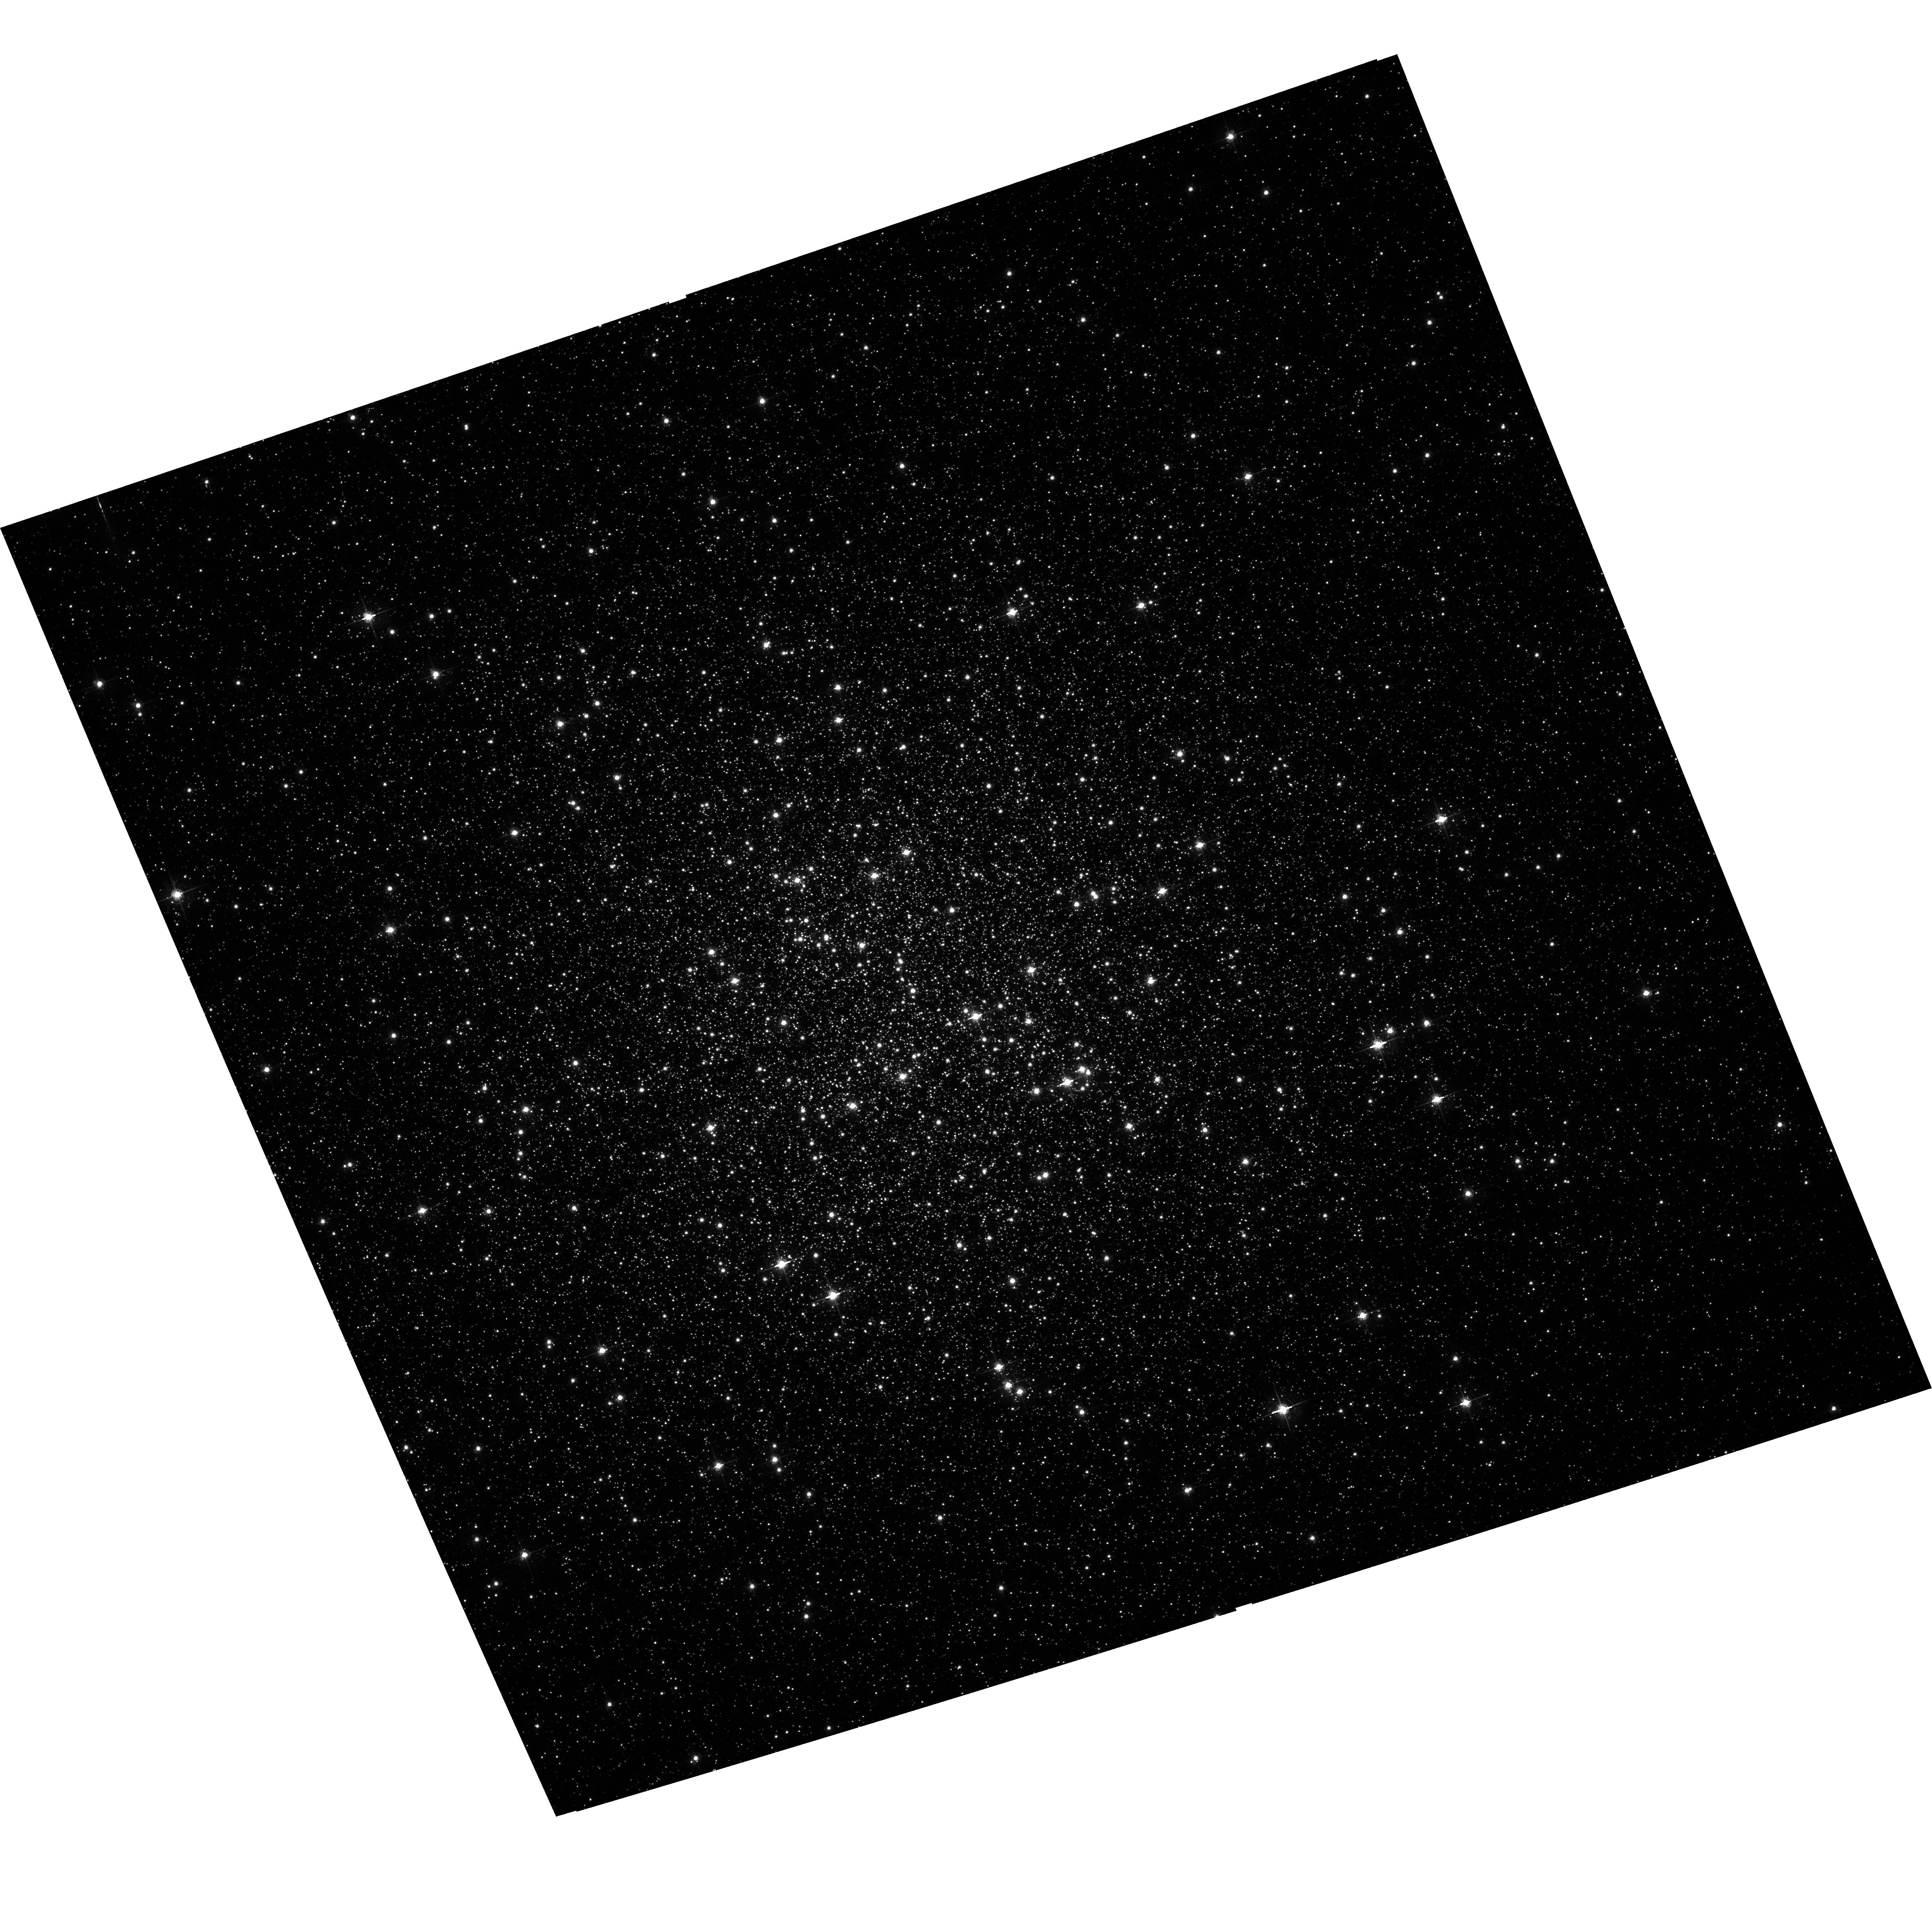
Target: NGC-6205. Instrument: ACS/WFC. Filter: F658N. Exposure: 27 min. Observation ID: hst_10349_30_acs_wfc_f658n_j95430

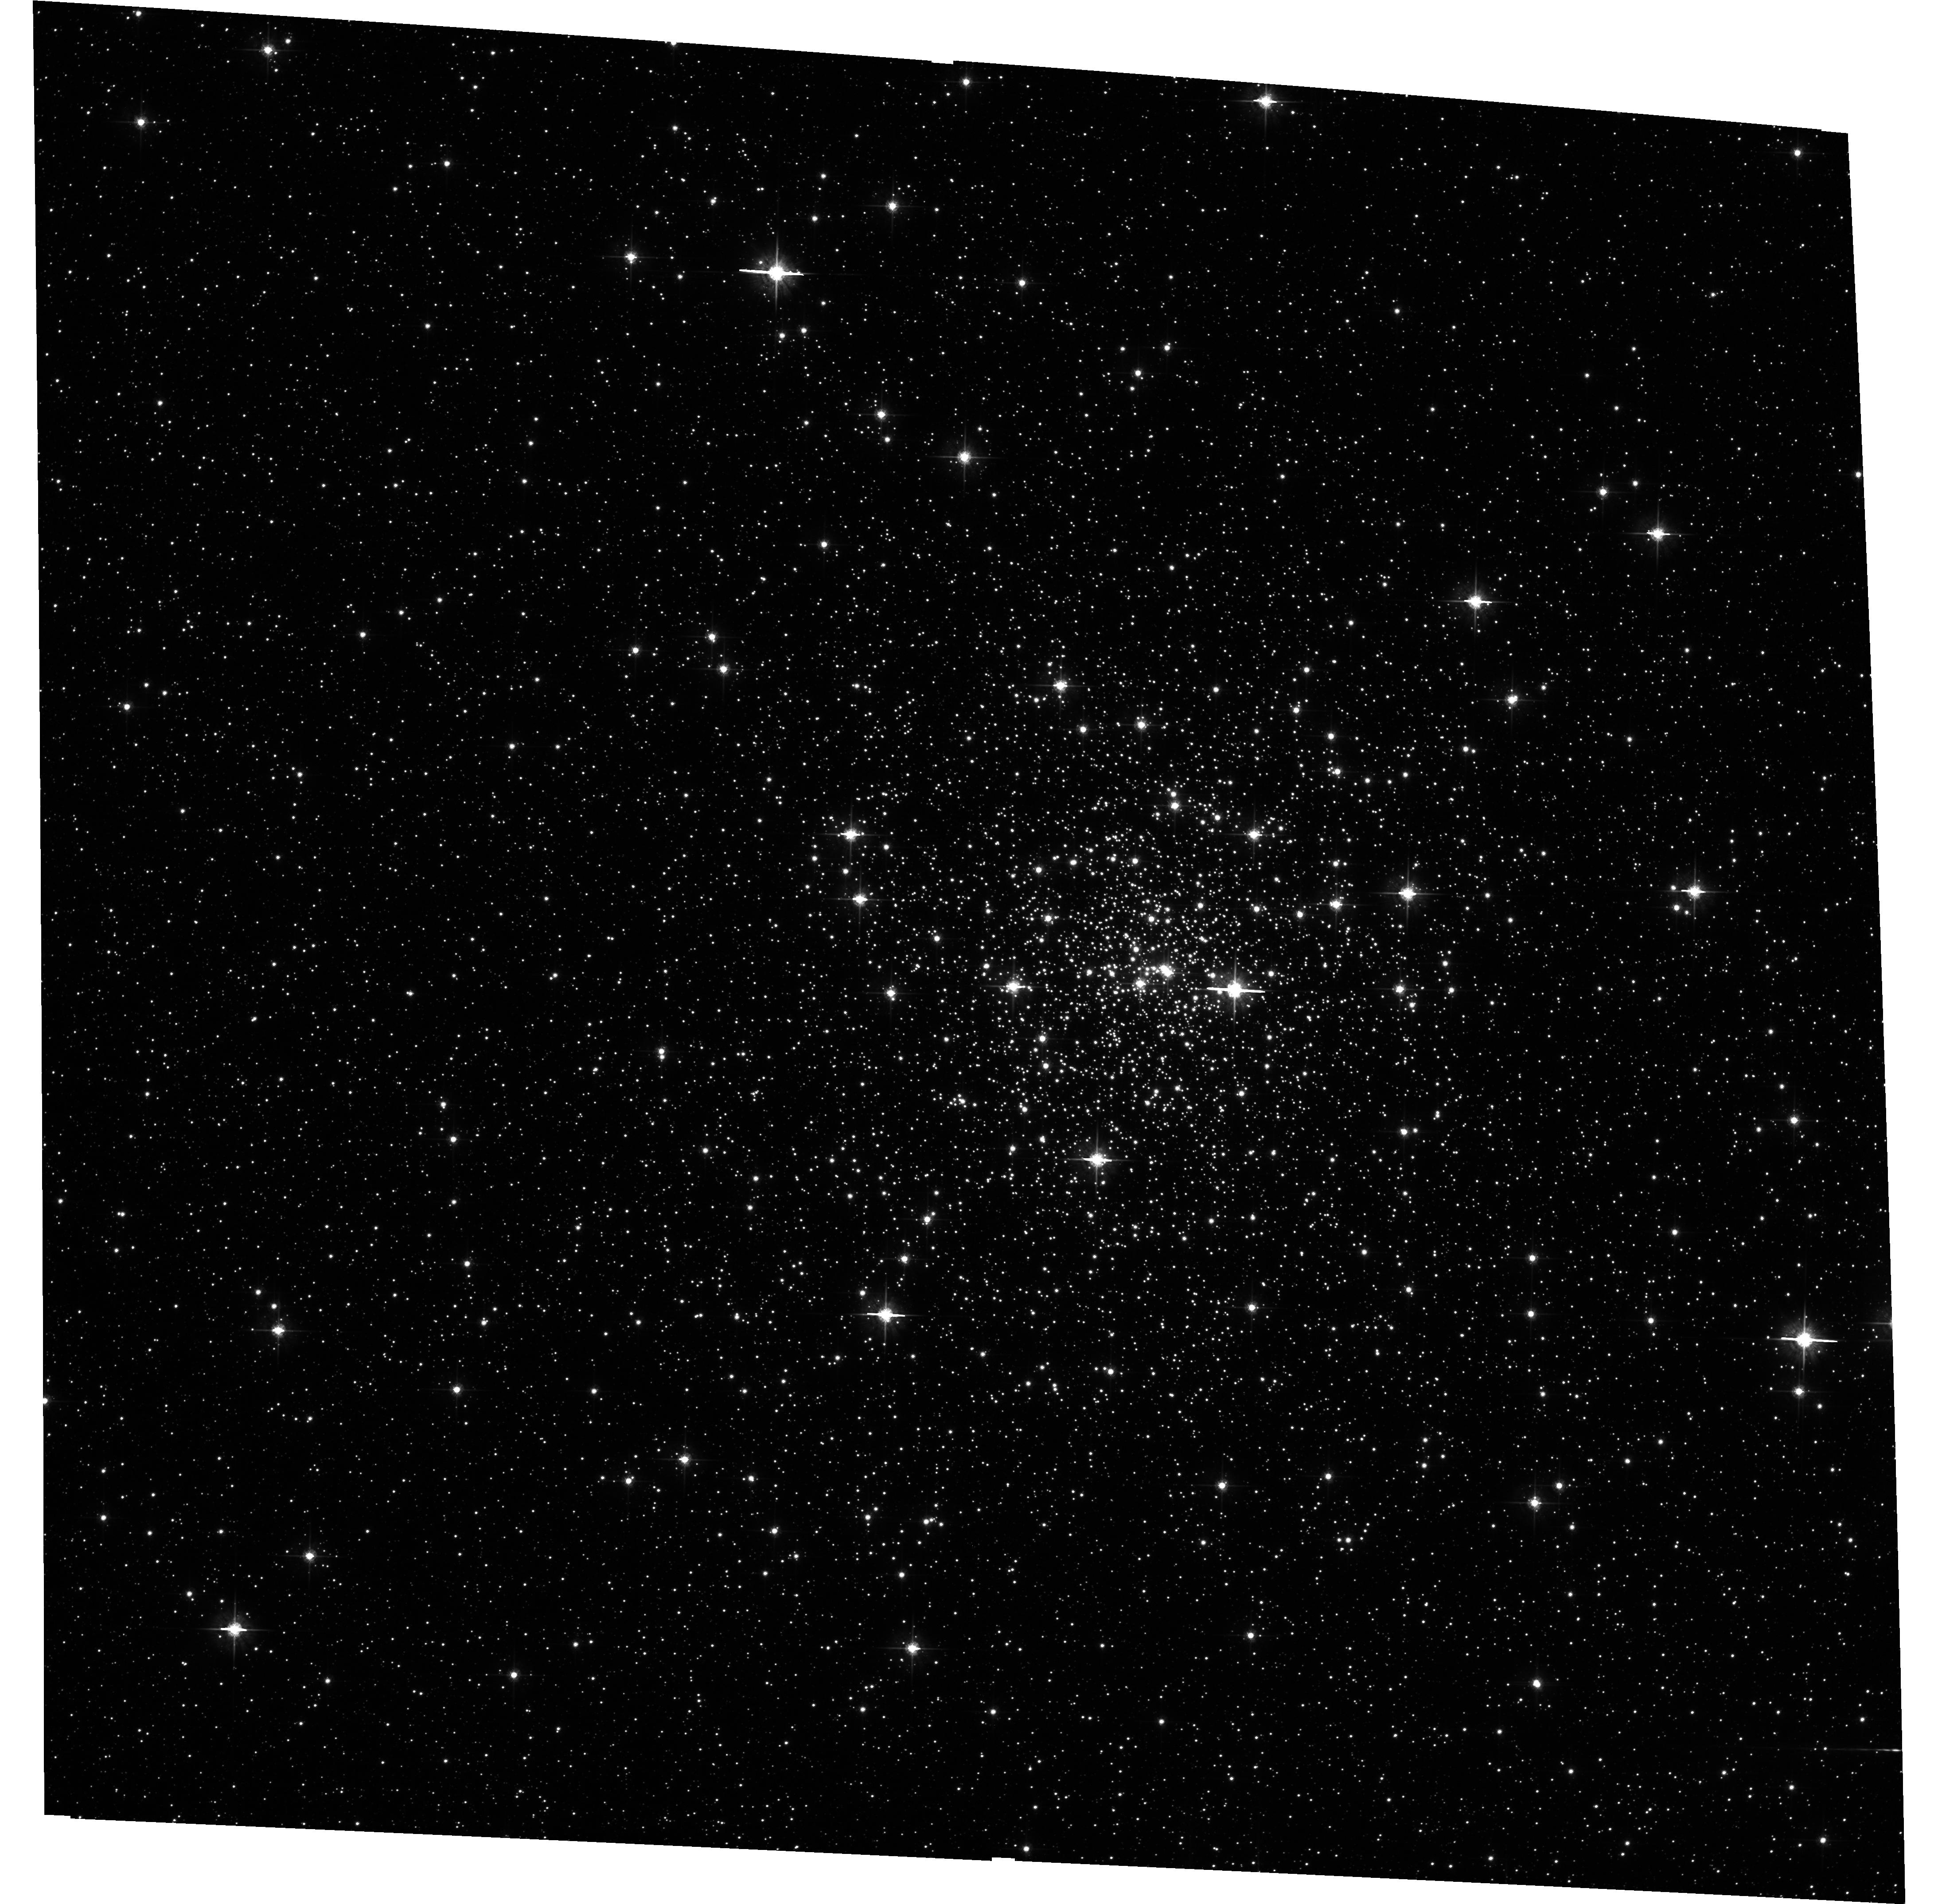
Target: NGC-6544. Instrument: ACS/WFC. Filter: F625W. Exposure: 4 min. Observation ID: hst_10349_20_acs_wfc_f625w_j95420

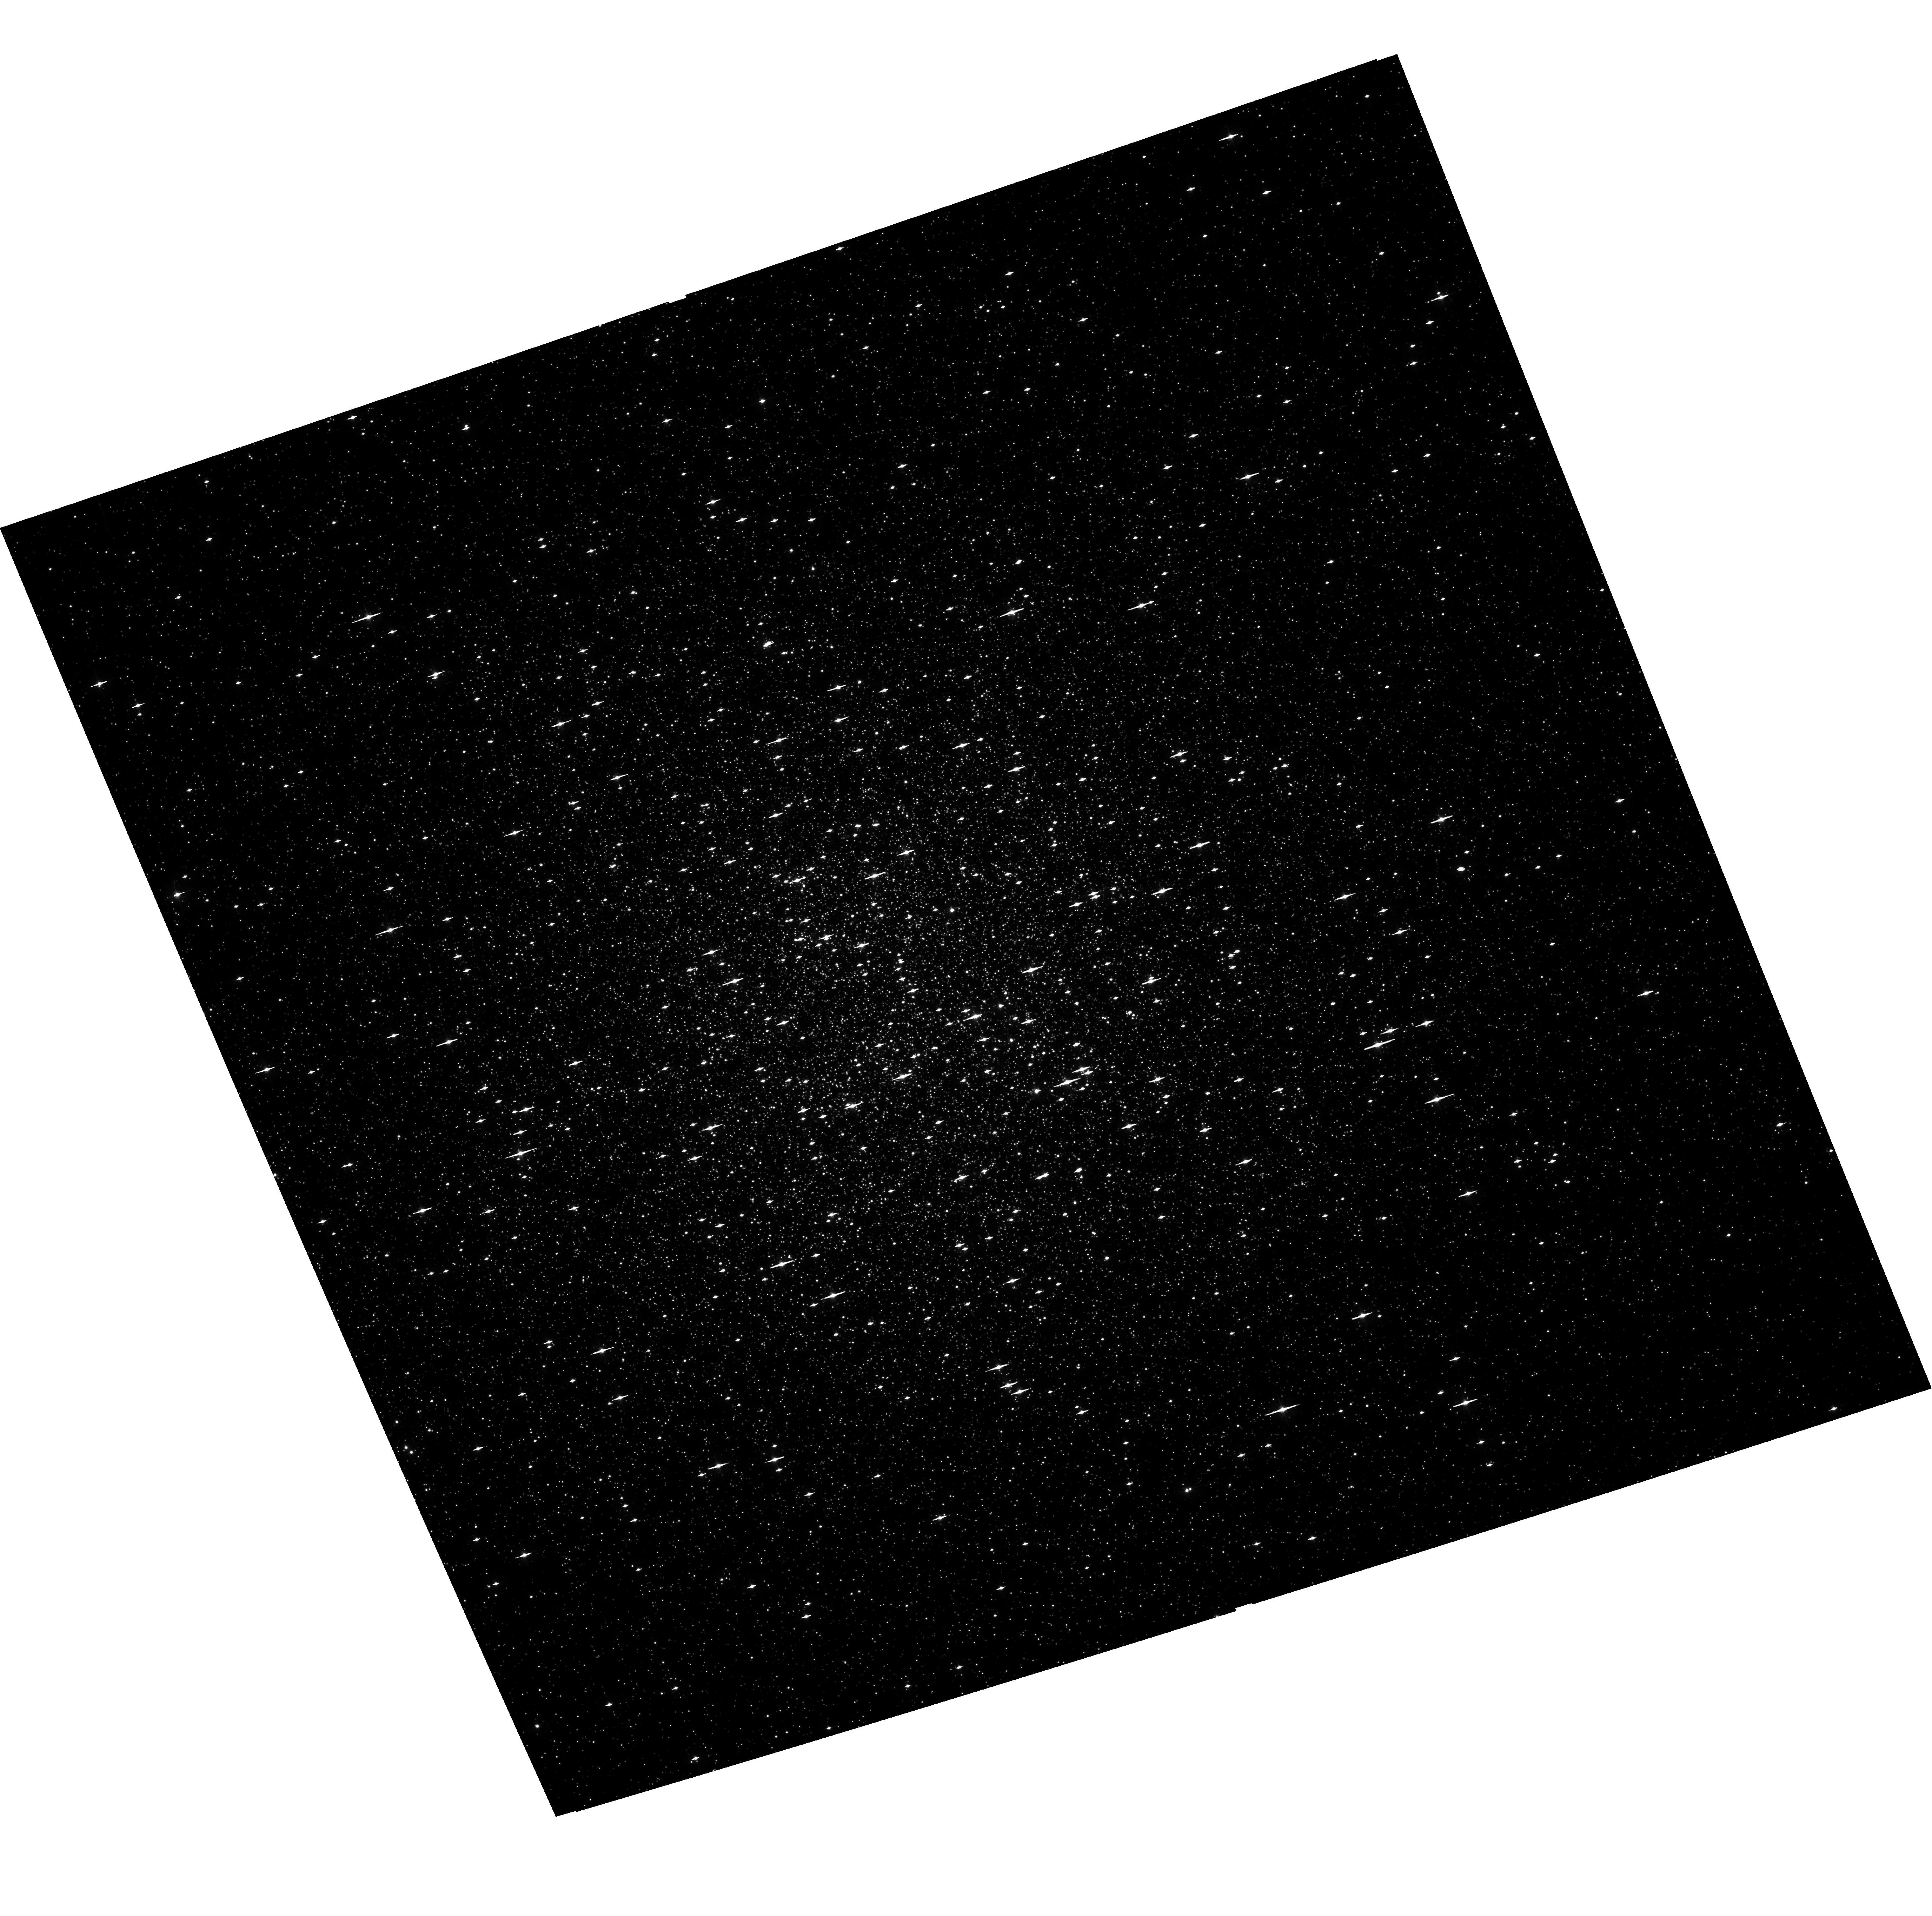
Target: NGC-6205. Instrument: ACS/WFC. Filter: F435W. Exposure: 25 min. Observation ID: hst_10349_30_acs_wfc_f435w_j95430

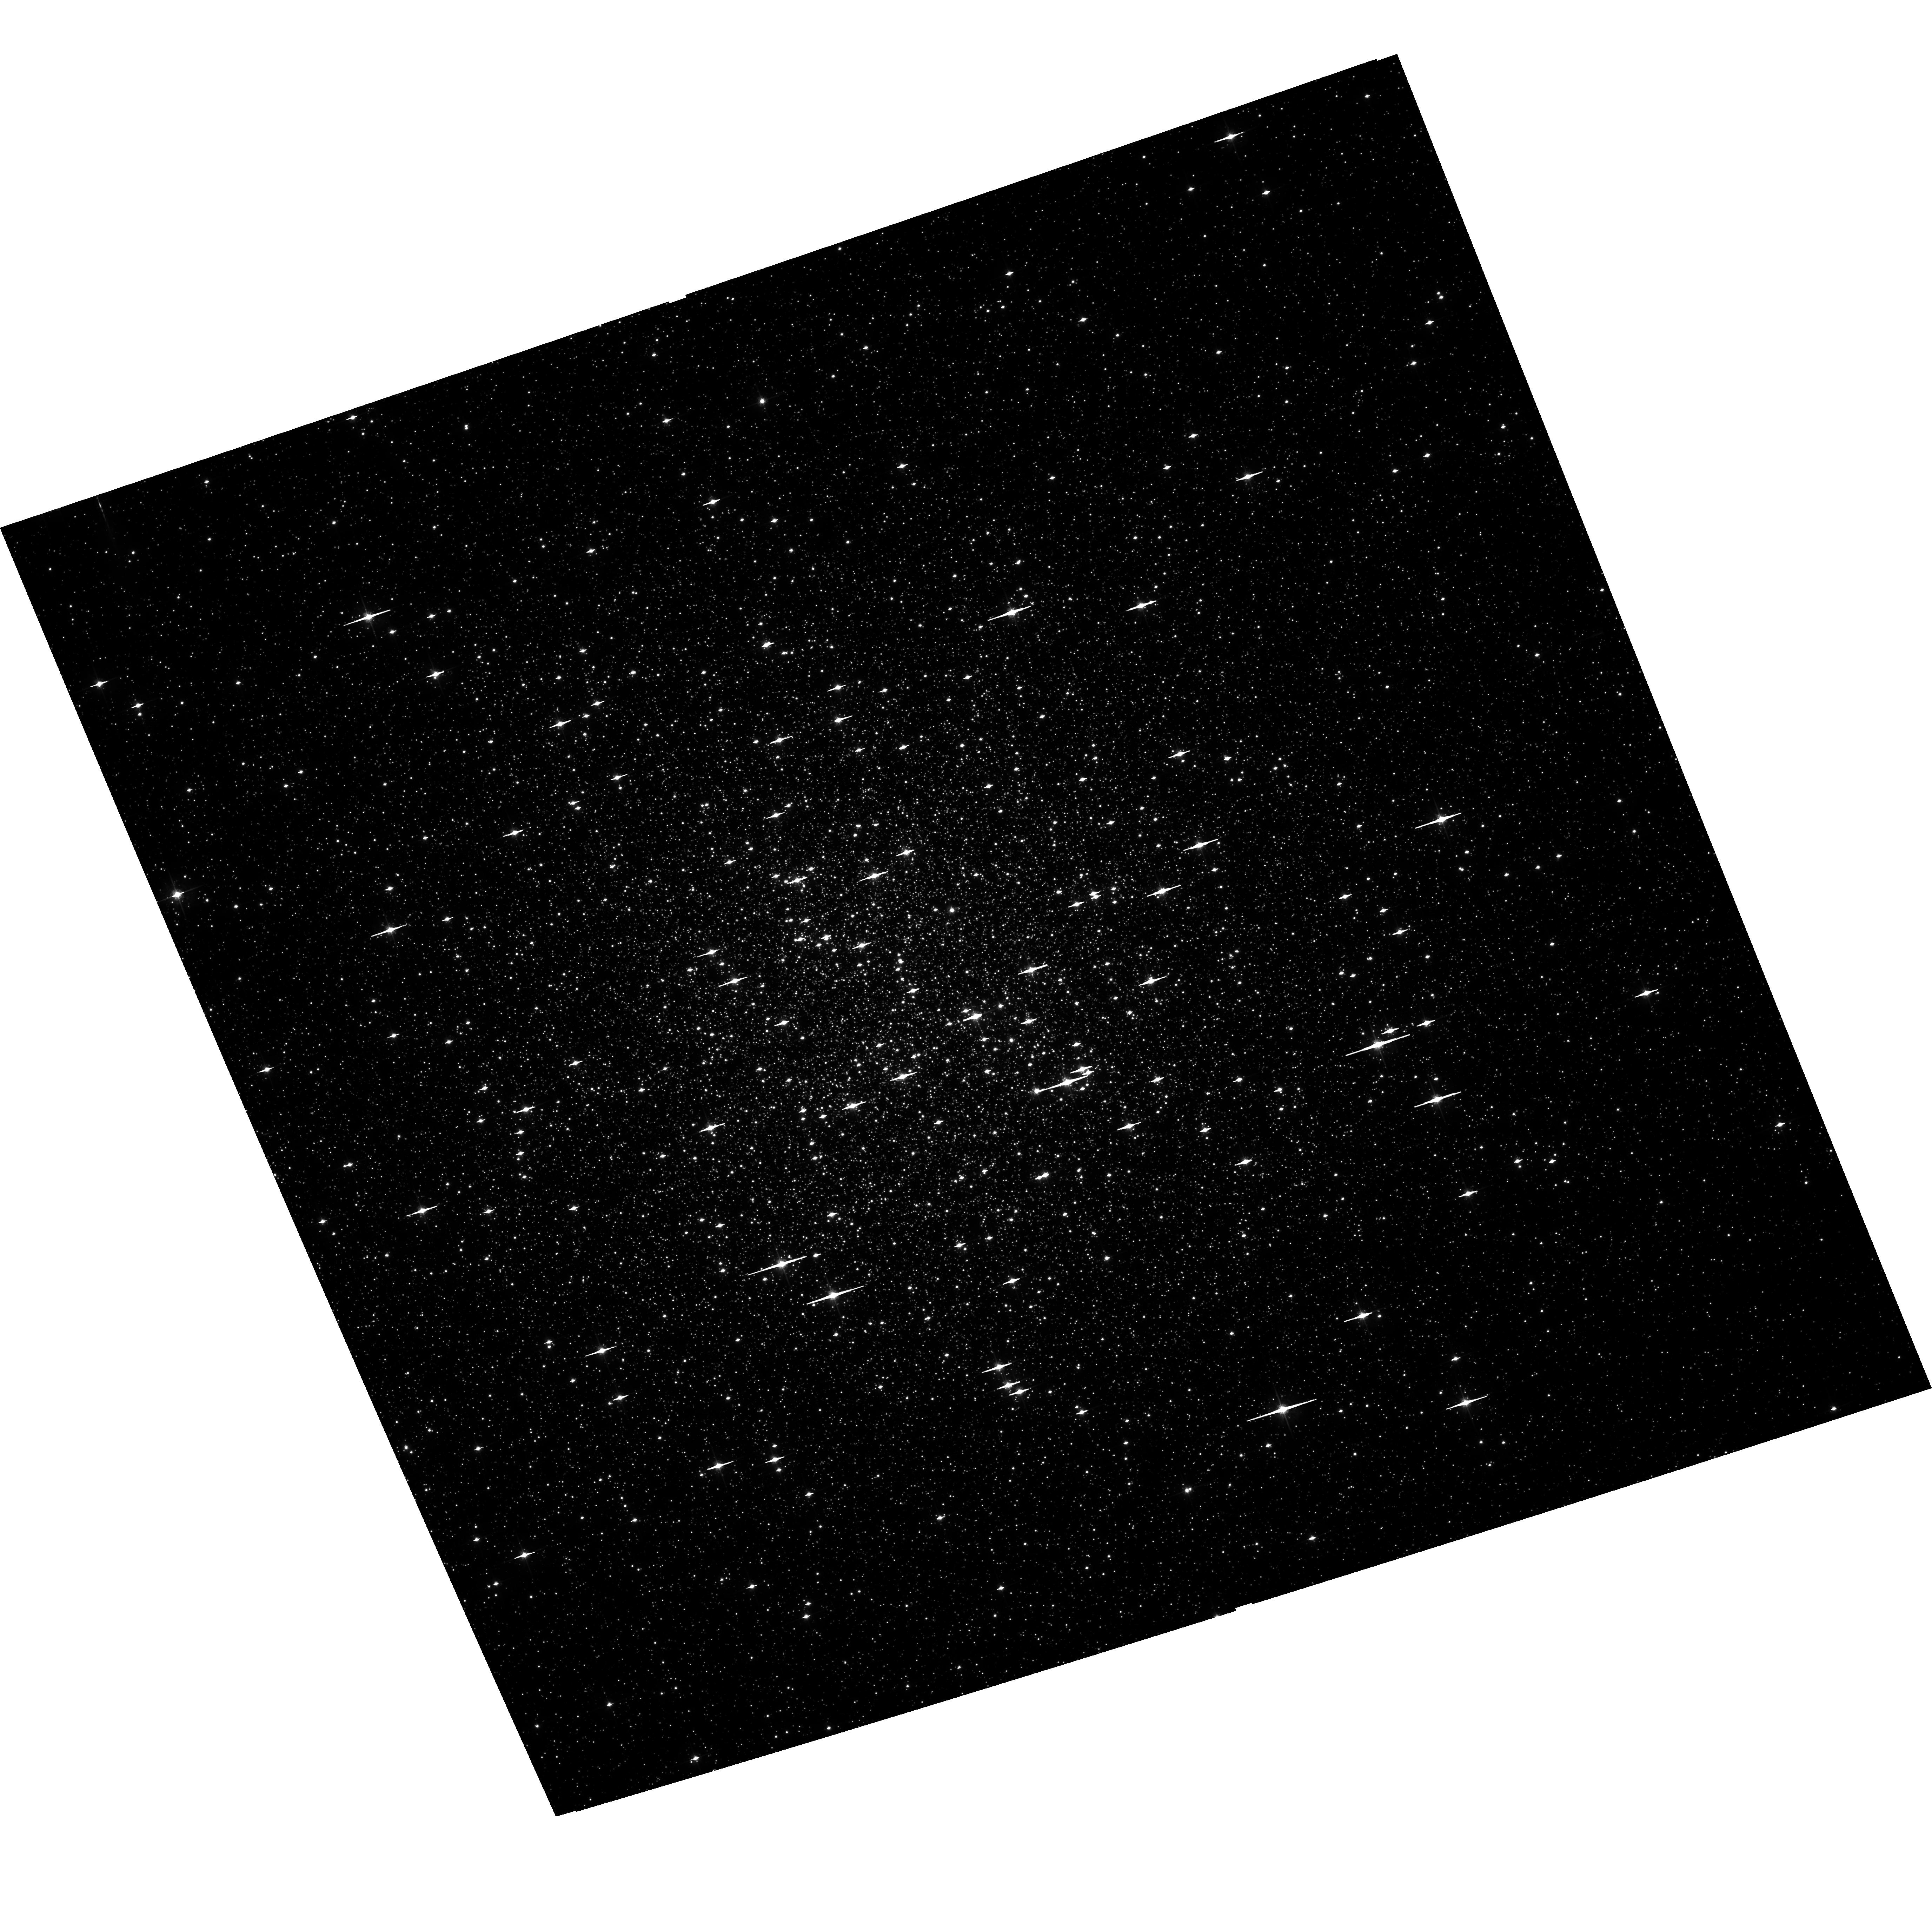
Target: NGC-6205. Instrument: ACS/WFC. Filter: F625W. Exposure: 6 min. Observation ID: hst_10349_30_acs_wfc_f625w_j95430

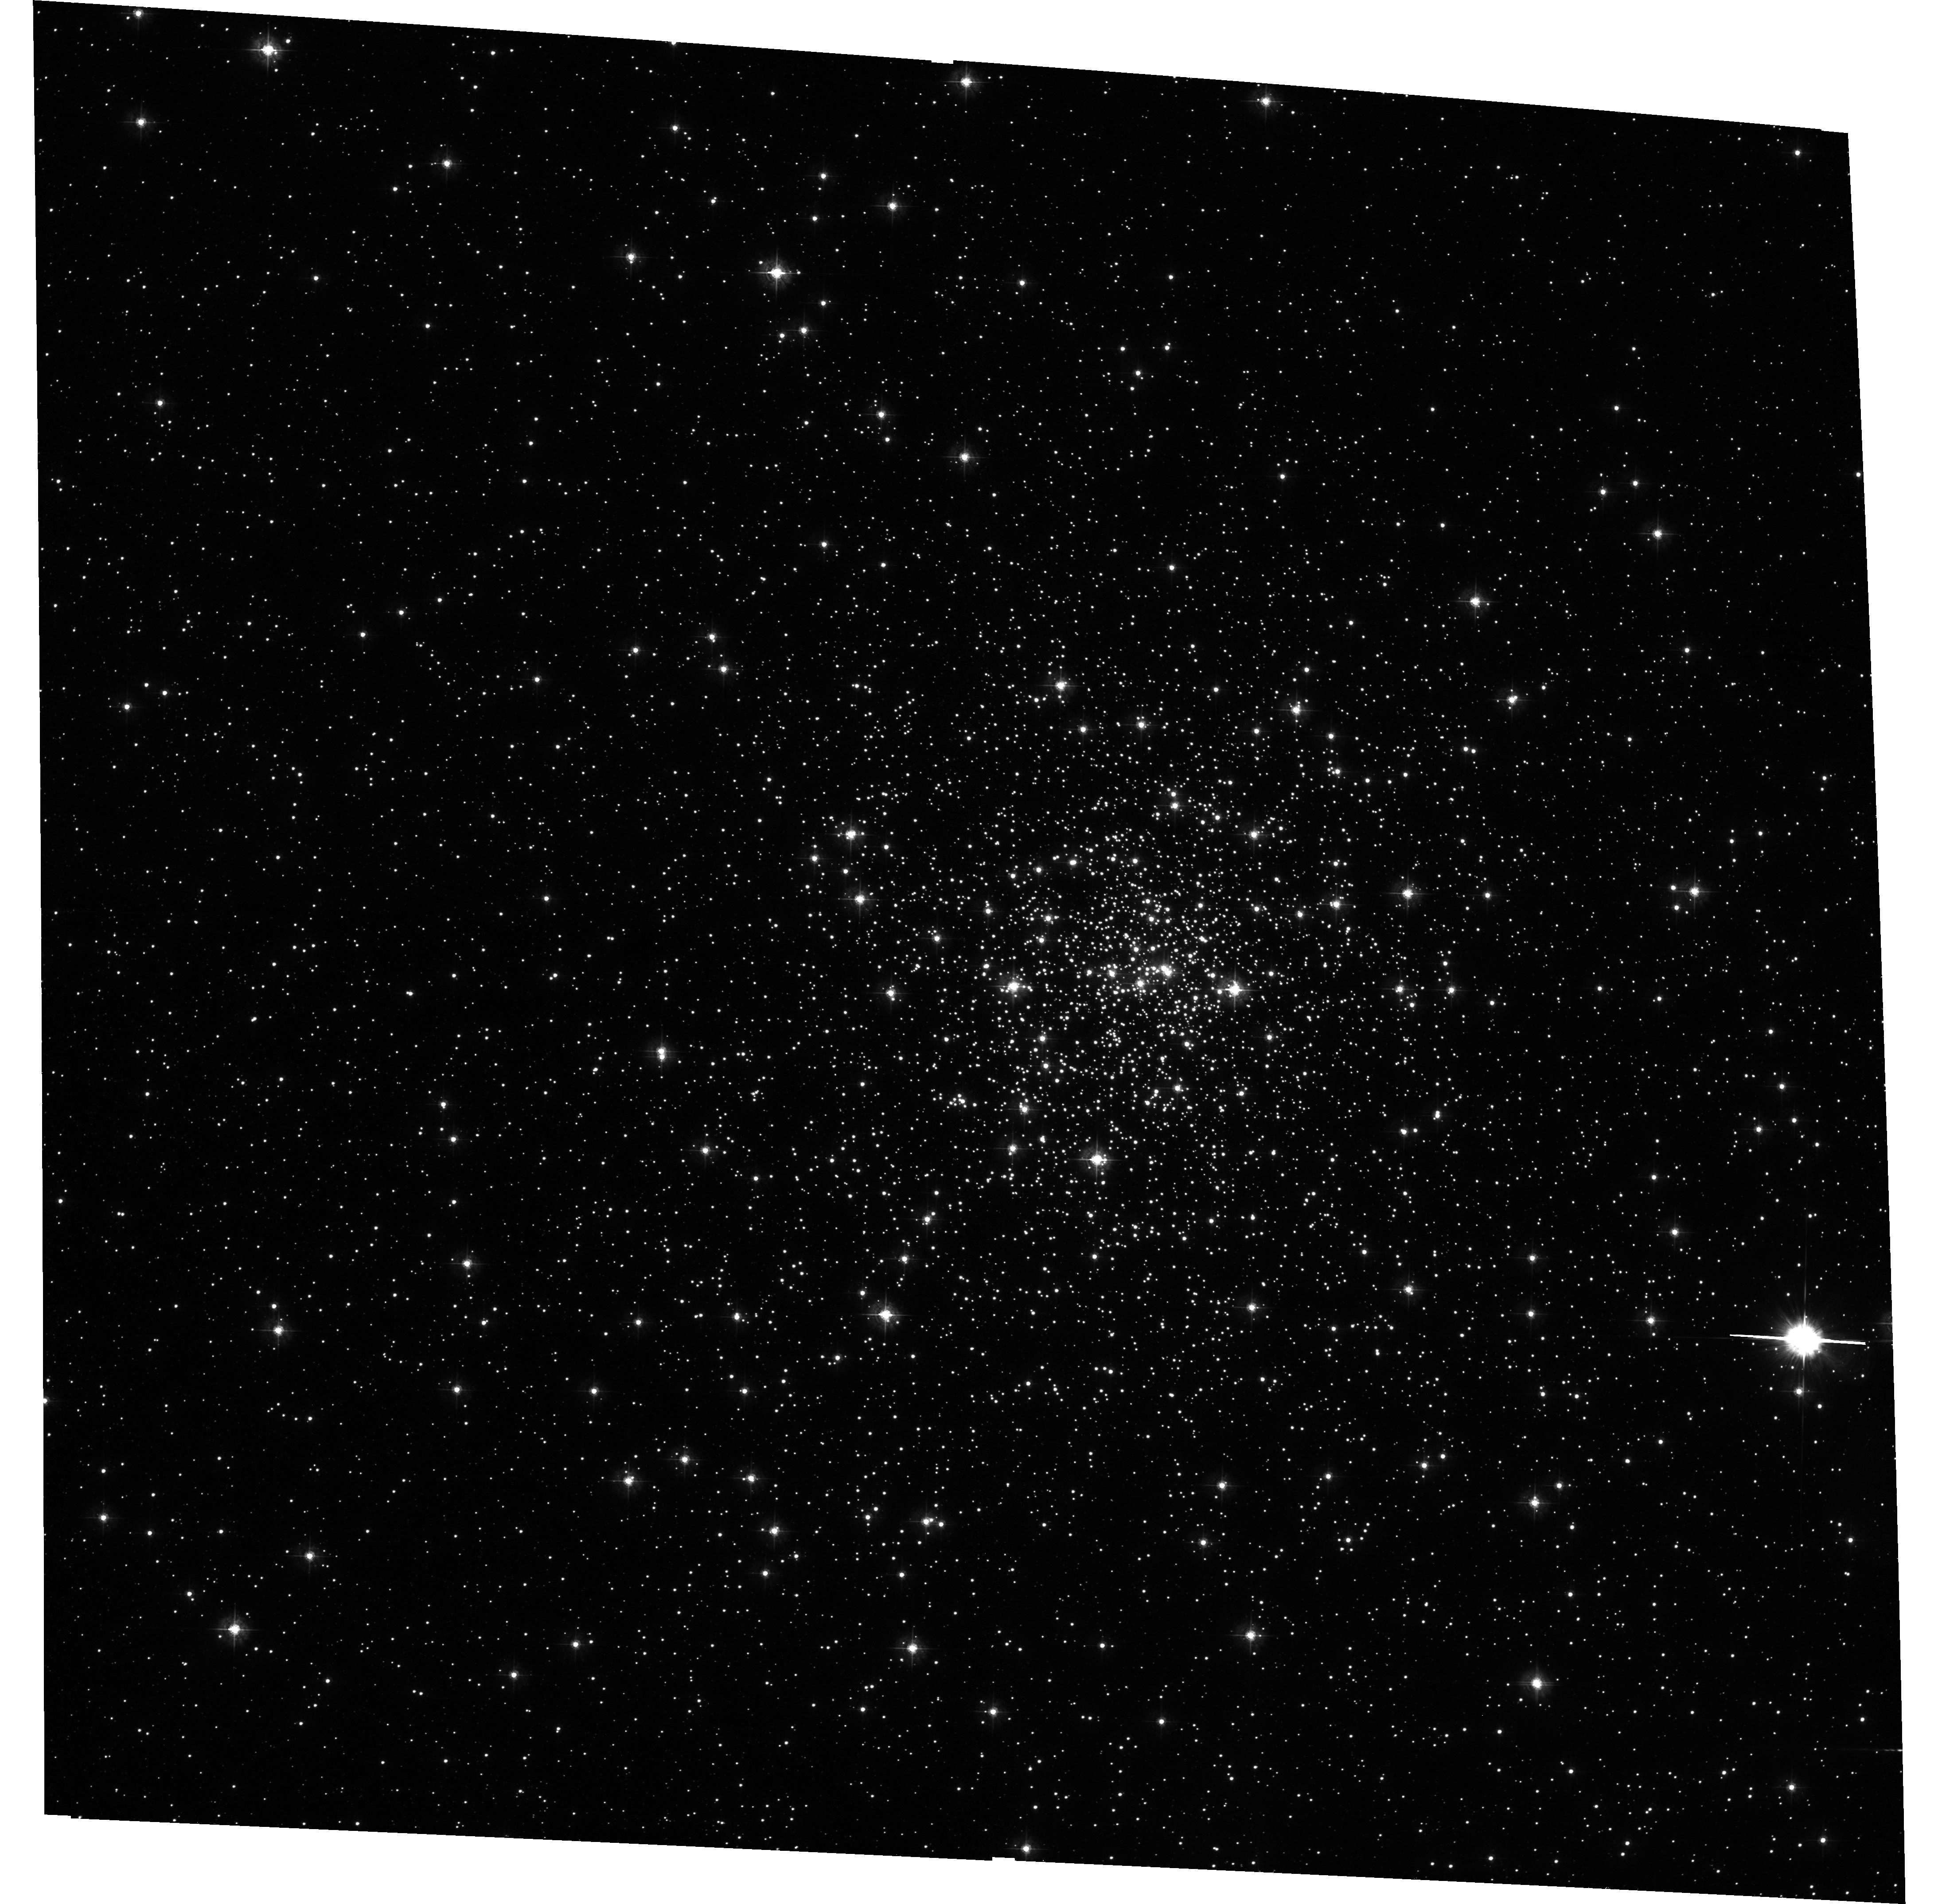
Target: NGC-6544. Instrument: ACS/WFC. Filter: F435W. Exposure: 25 min. Observation ID: hst_10349_20_acs_wfc_f435w_j95420

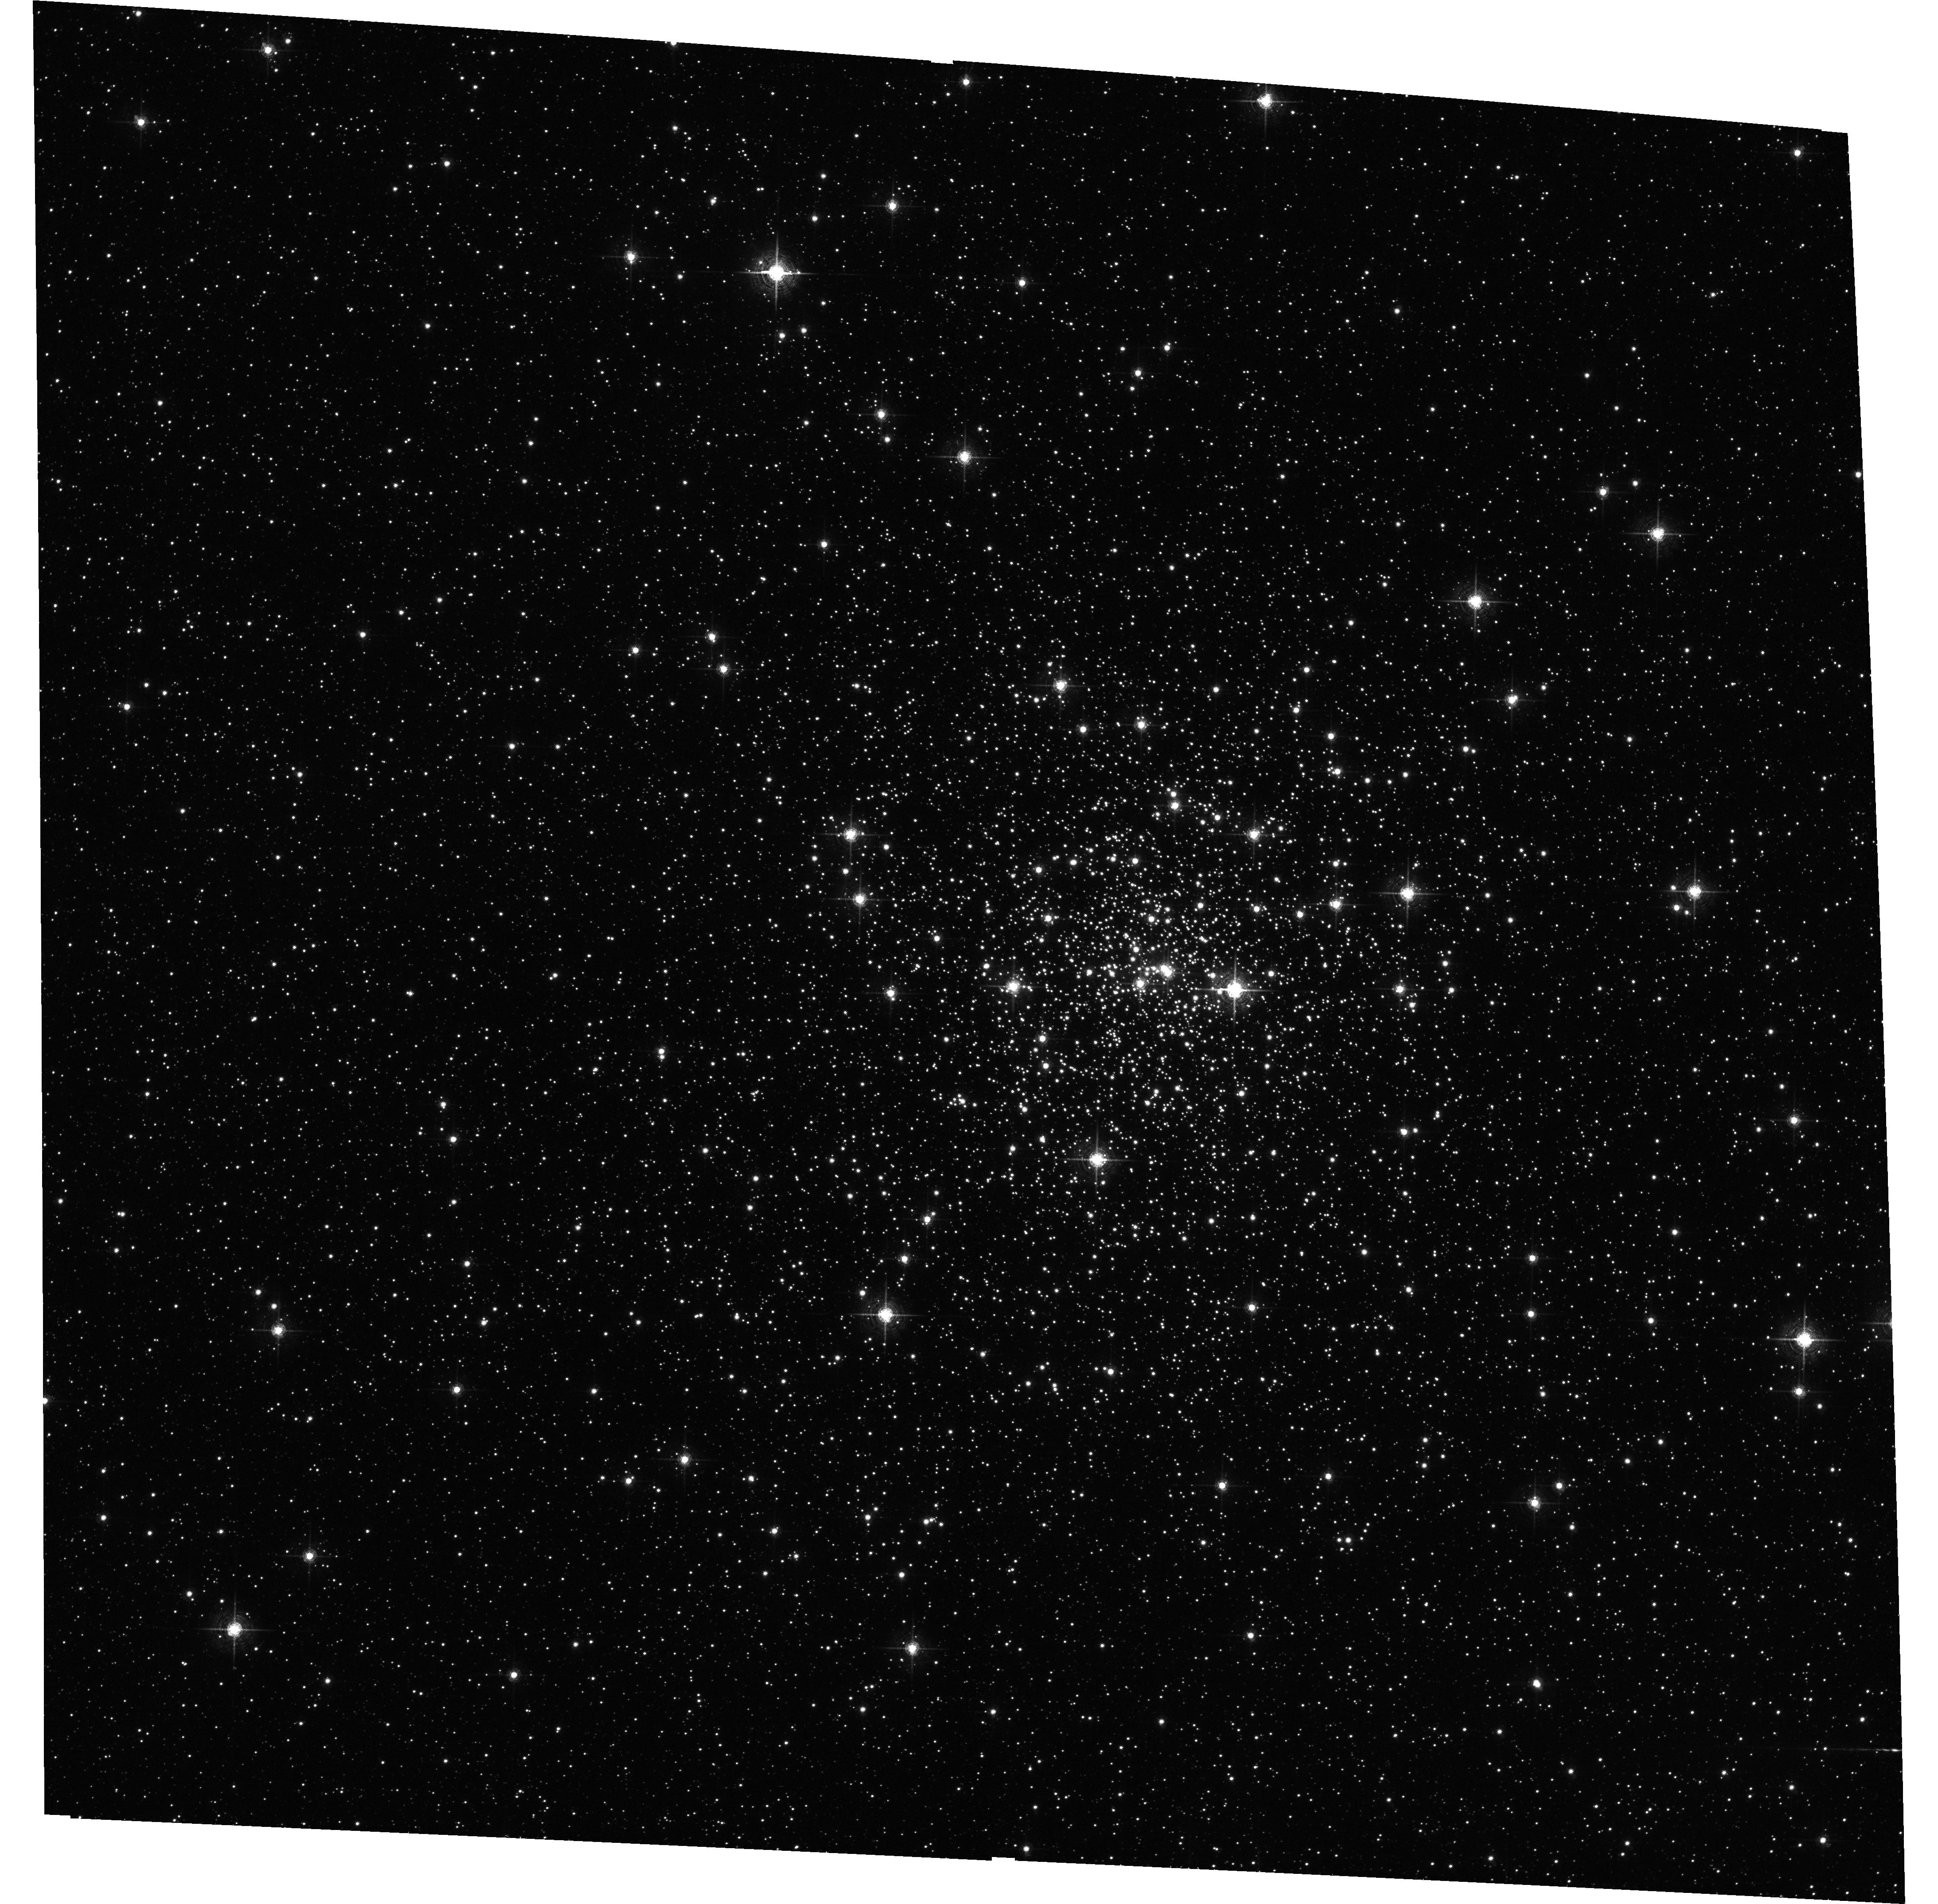
Target: NGC-6544. Instrument: ACS/WFC. Filter: F658N. Exposure: 27 min. Observation ID: hst_10349_20_acs_wfc_f658n_j95420

A Uniform Study of Globular Cluster X-ray Sources: the Keys to Cluster Dynamical Evolution (PI: Lewin, Walter H. G.)

We propose to extend our ongoing studies of the dynamical evolution of globular clusters by observing their populations of low-luminosity X-ray sources. Many of these sources are binary systems (or have evolved from them) and hold the key to the cluster's dynamical evolution. We propose observations of a variety of clusters with widely different physical properties such as central concentration, cluster size and mass, which are all key ingredients in the formation and evolution of binaries. To make this study as uniform as possible, the clusters will be observed to the same limiting luminosity. Joint observations with HST will allow for definitive source identification.